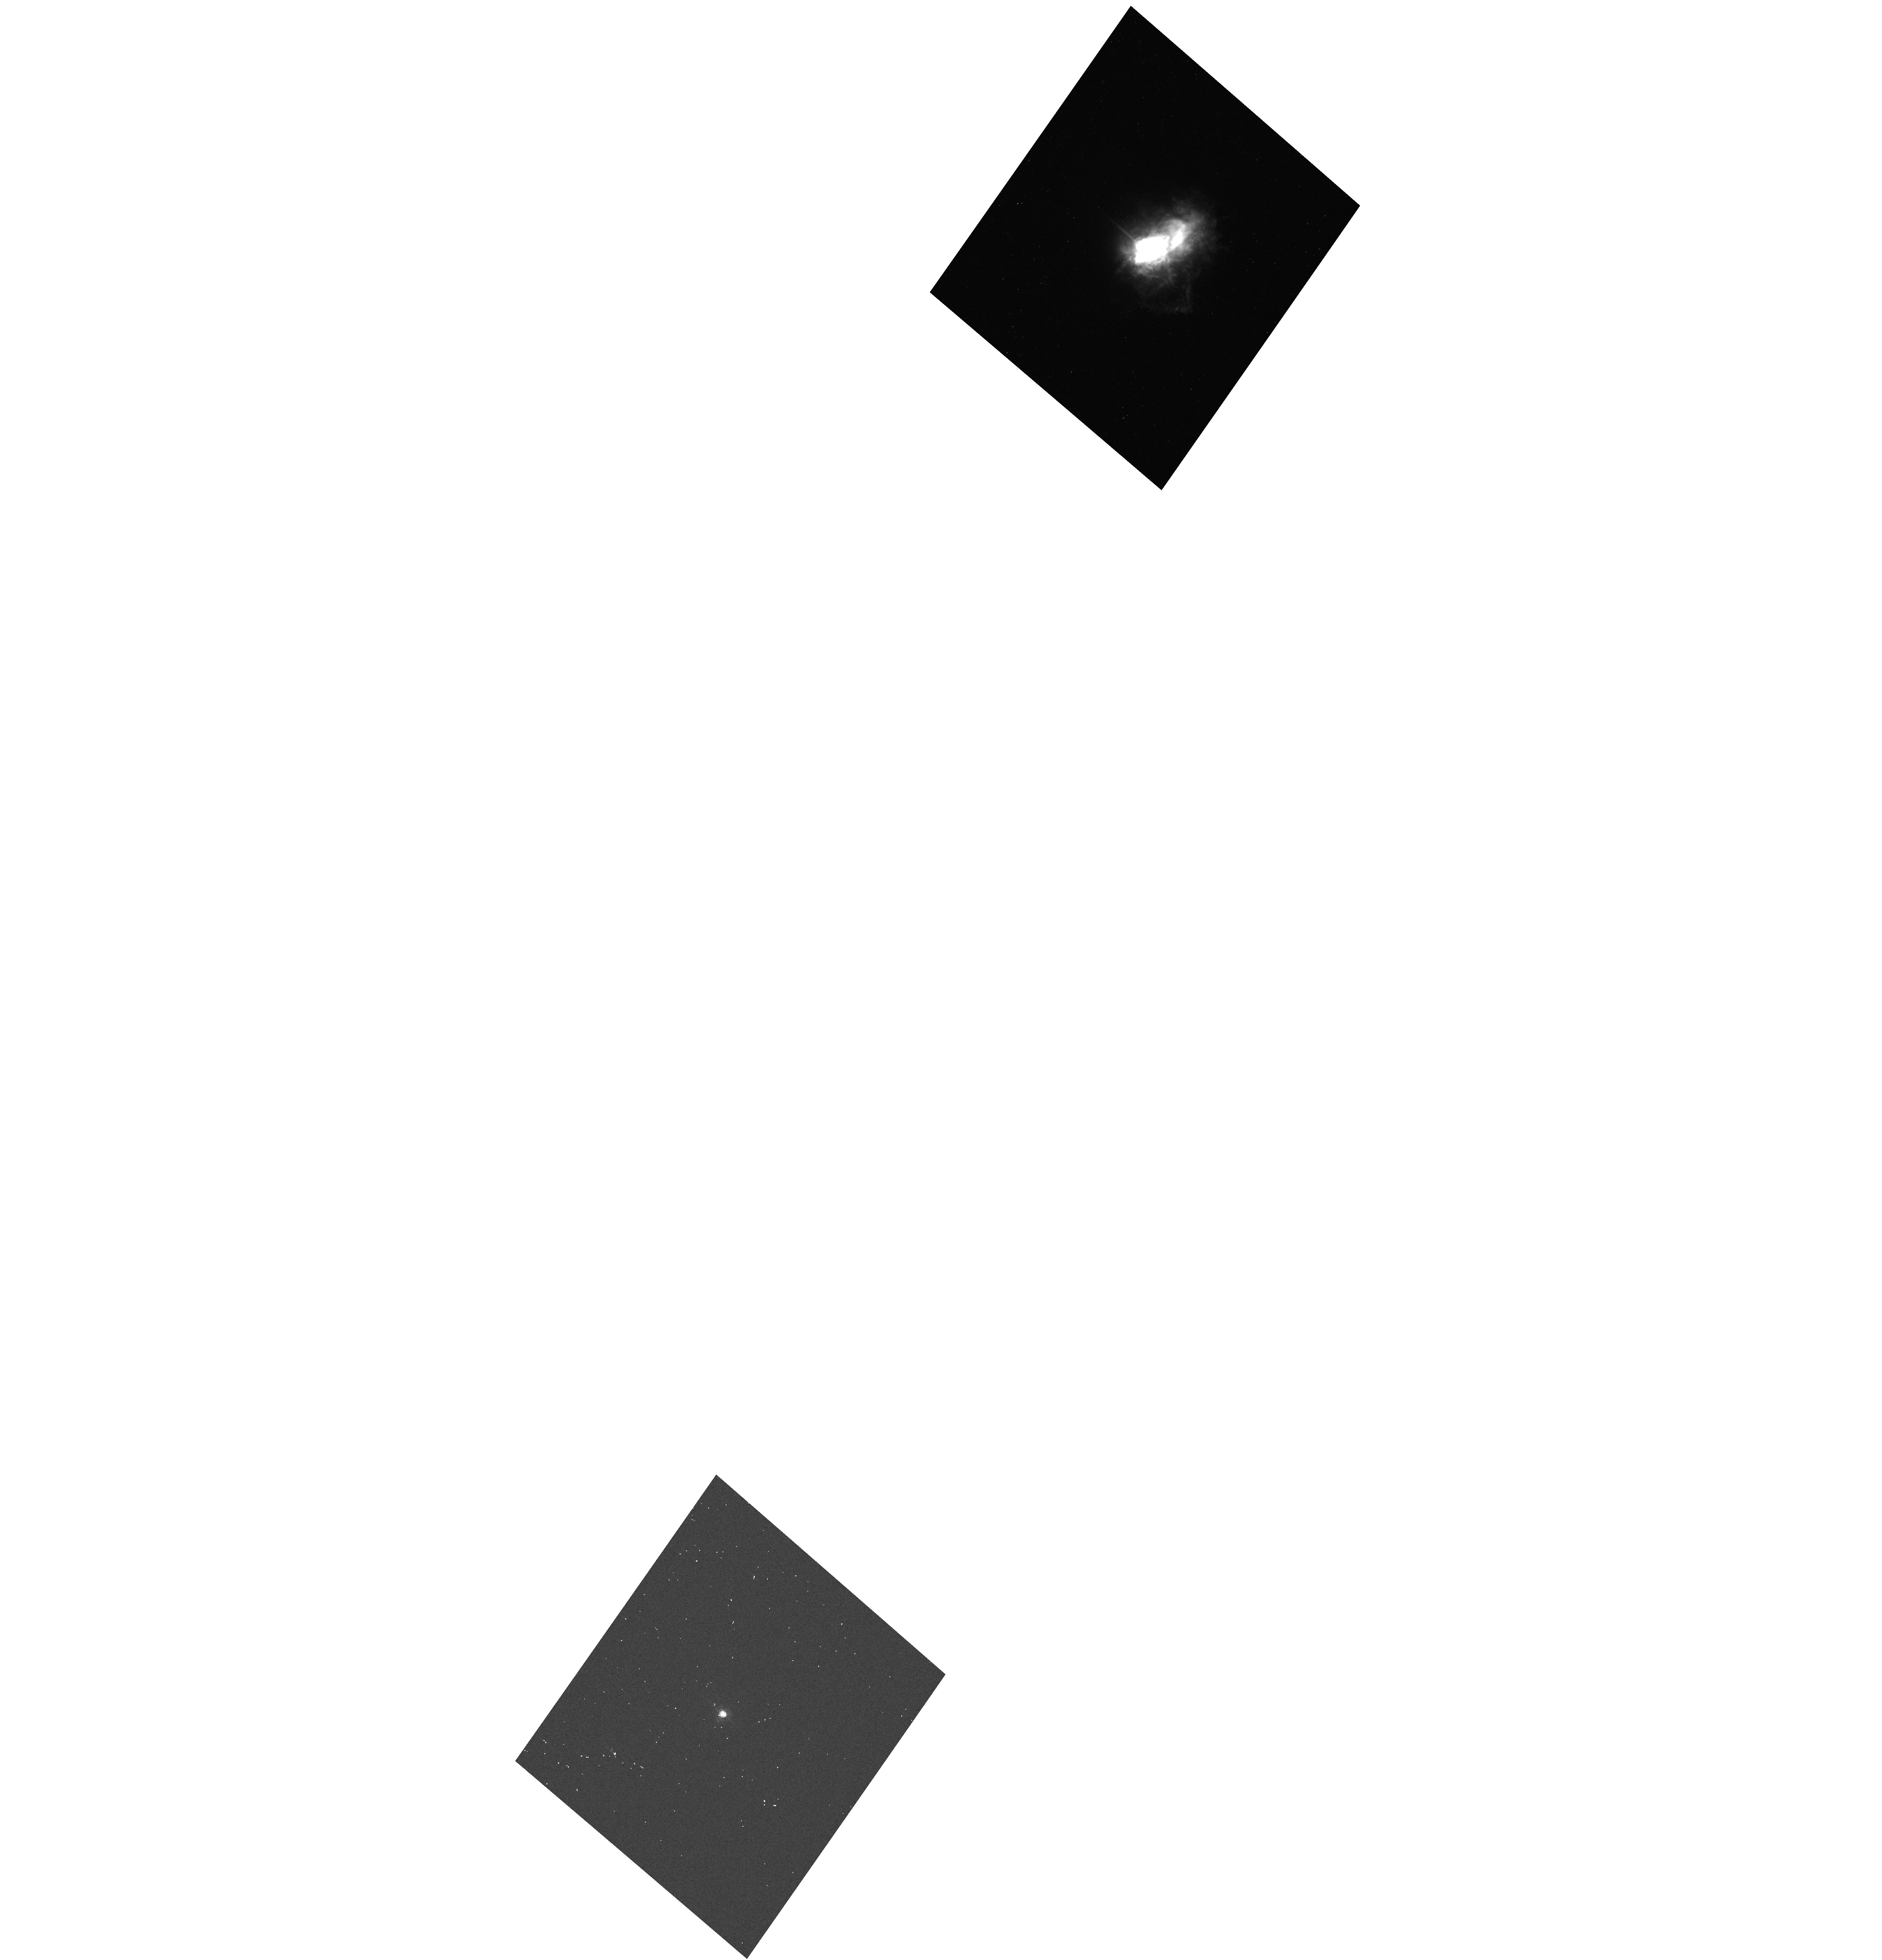
Target: HD58061
Instrument: ACS/HRC
Filter: F550M
Exposure: 1 min
Observation ID: hst_10262_02_acs_hrc_f550m-pol60v_j8yr02

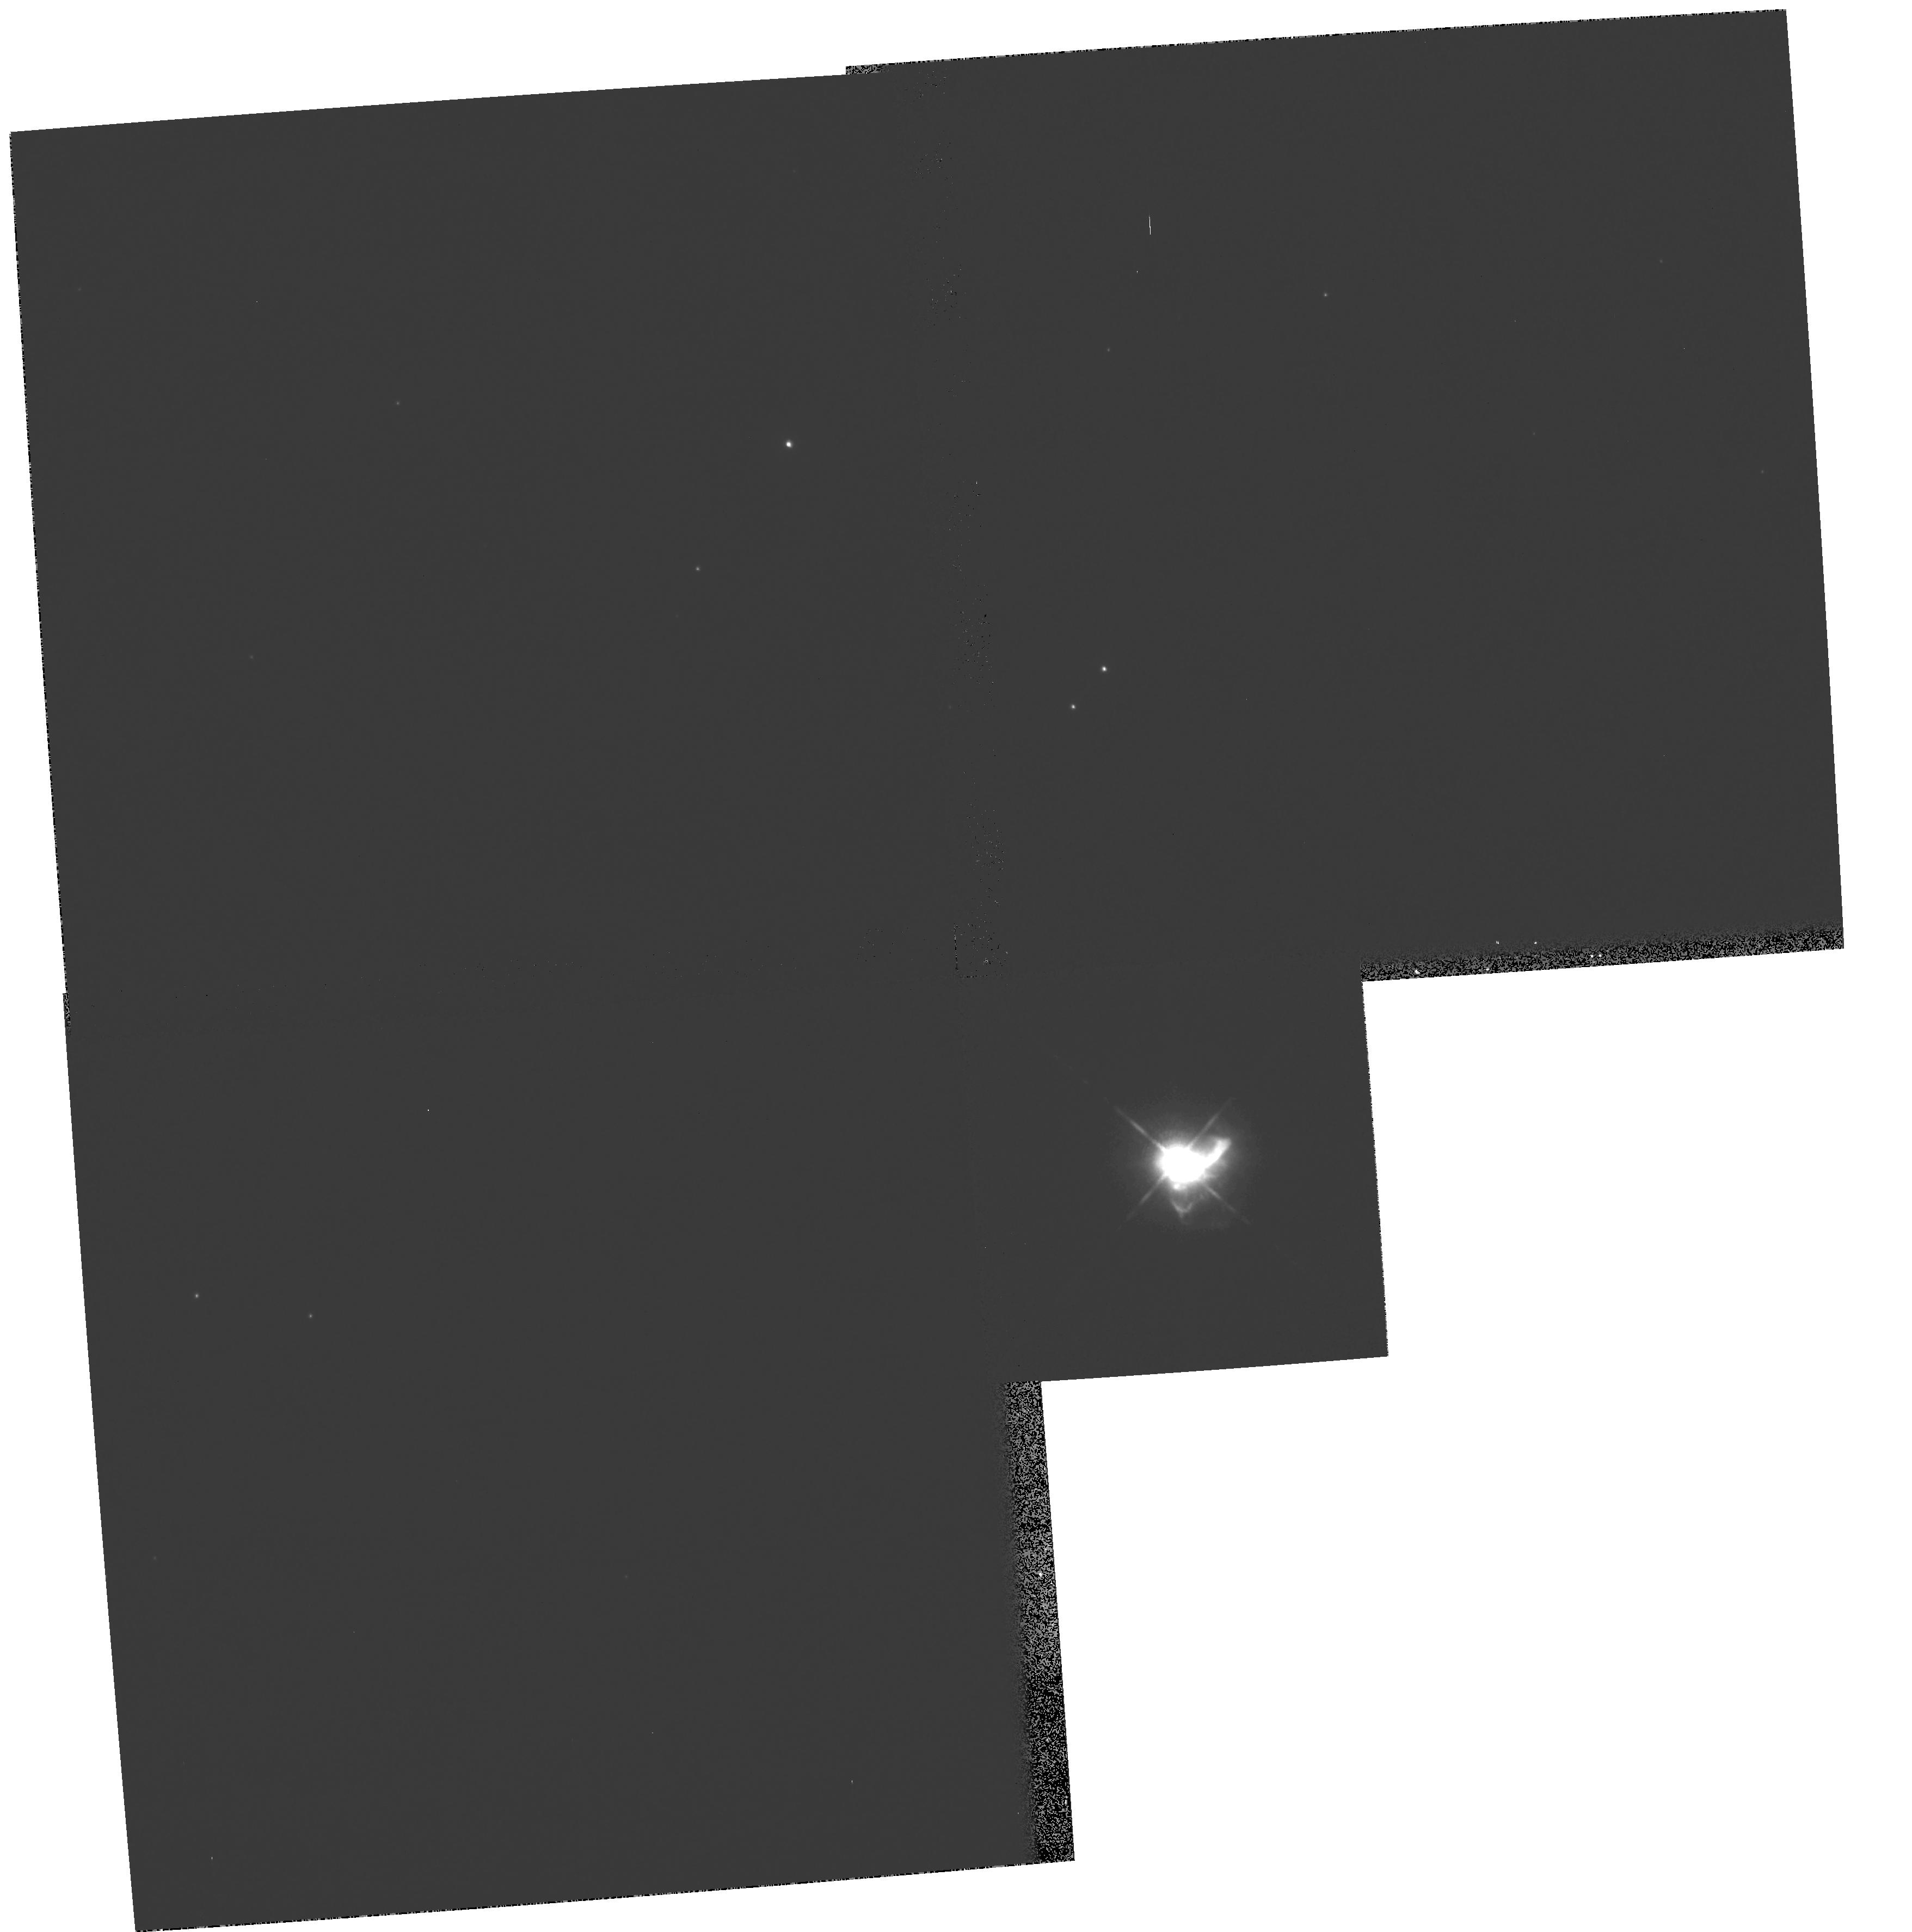
Target: HD58061
Instrument: WFPC2/PC
Filter: F1042M
Exposure: 2 min
Observation ID: hst_10262_01_wfpc2_pc_f1042m_u8yr01

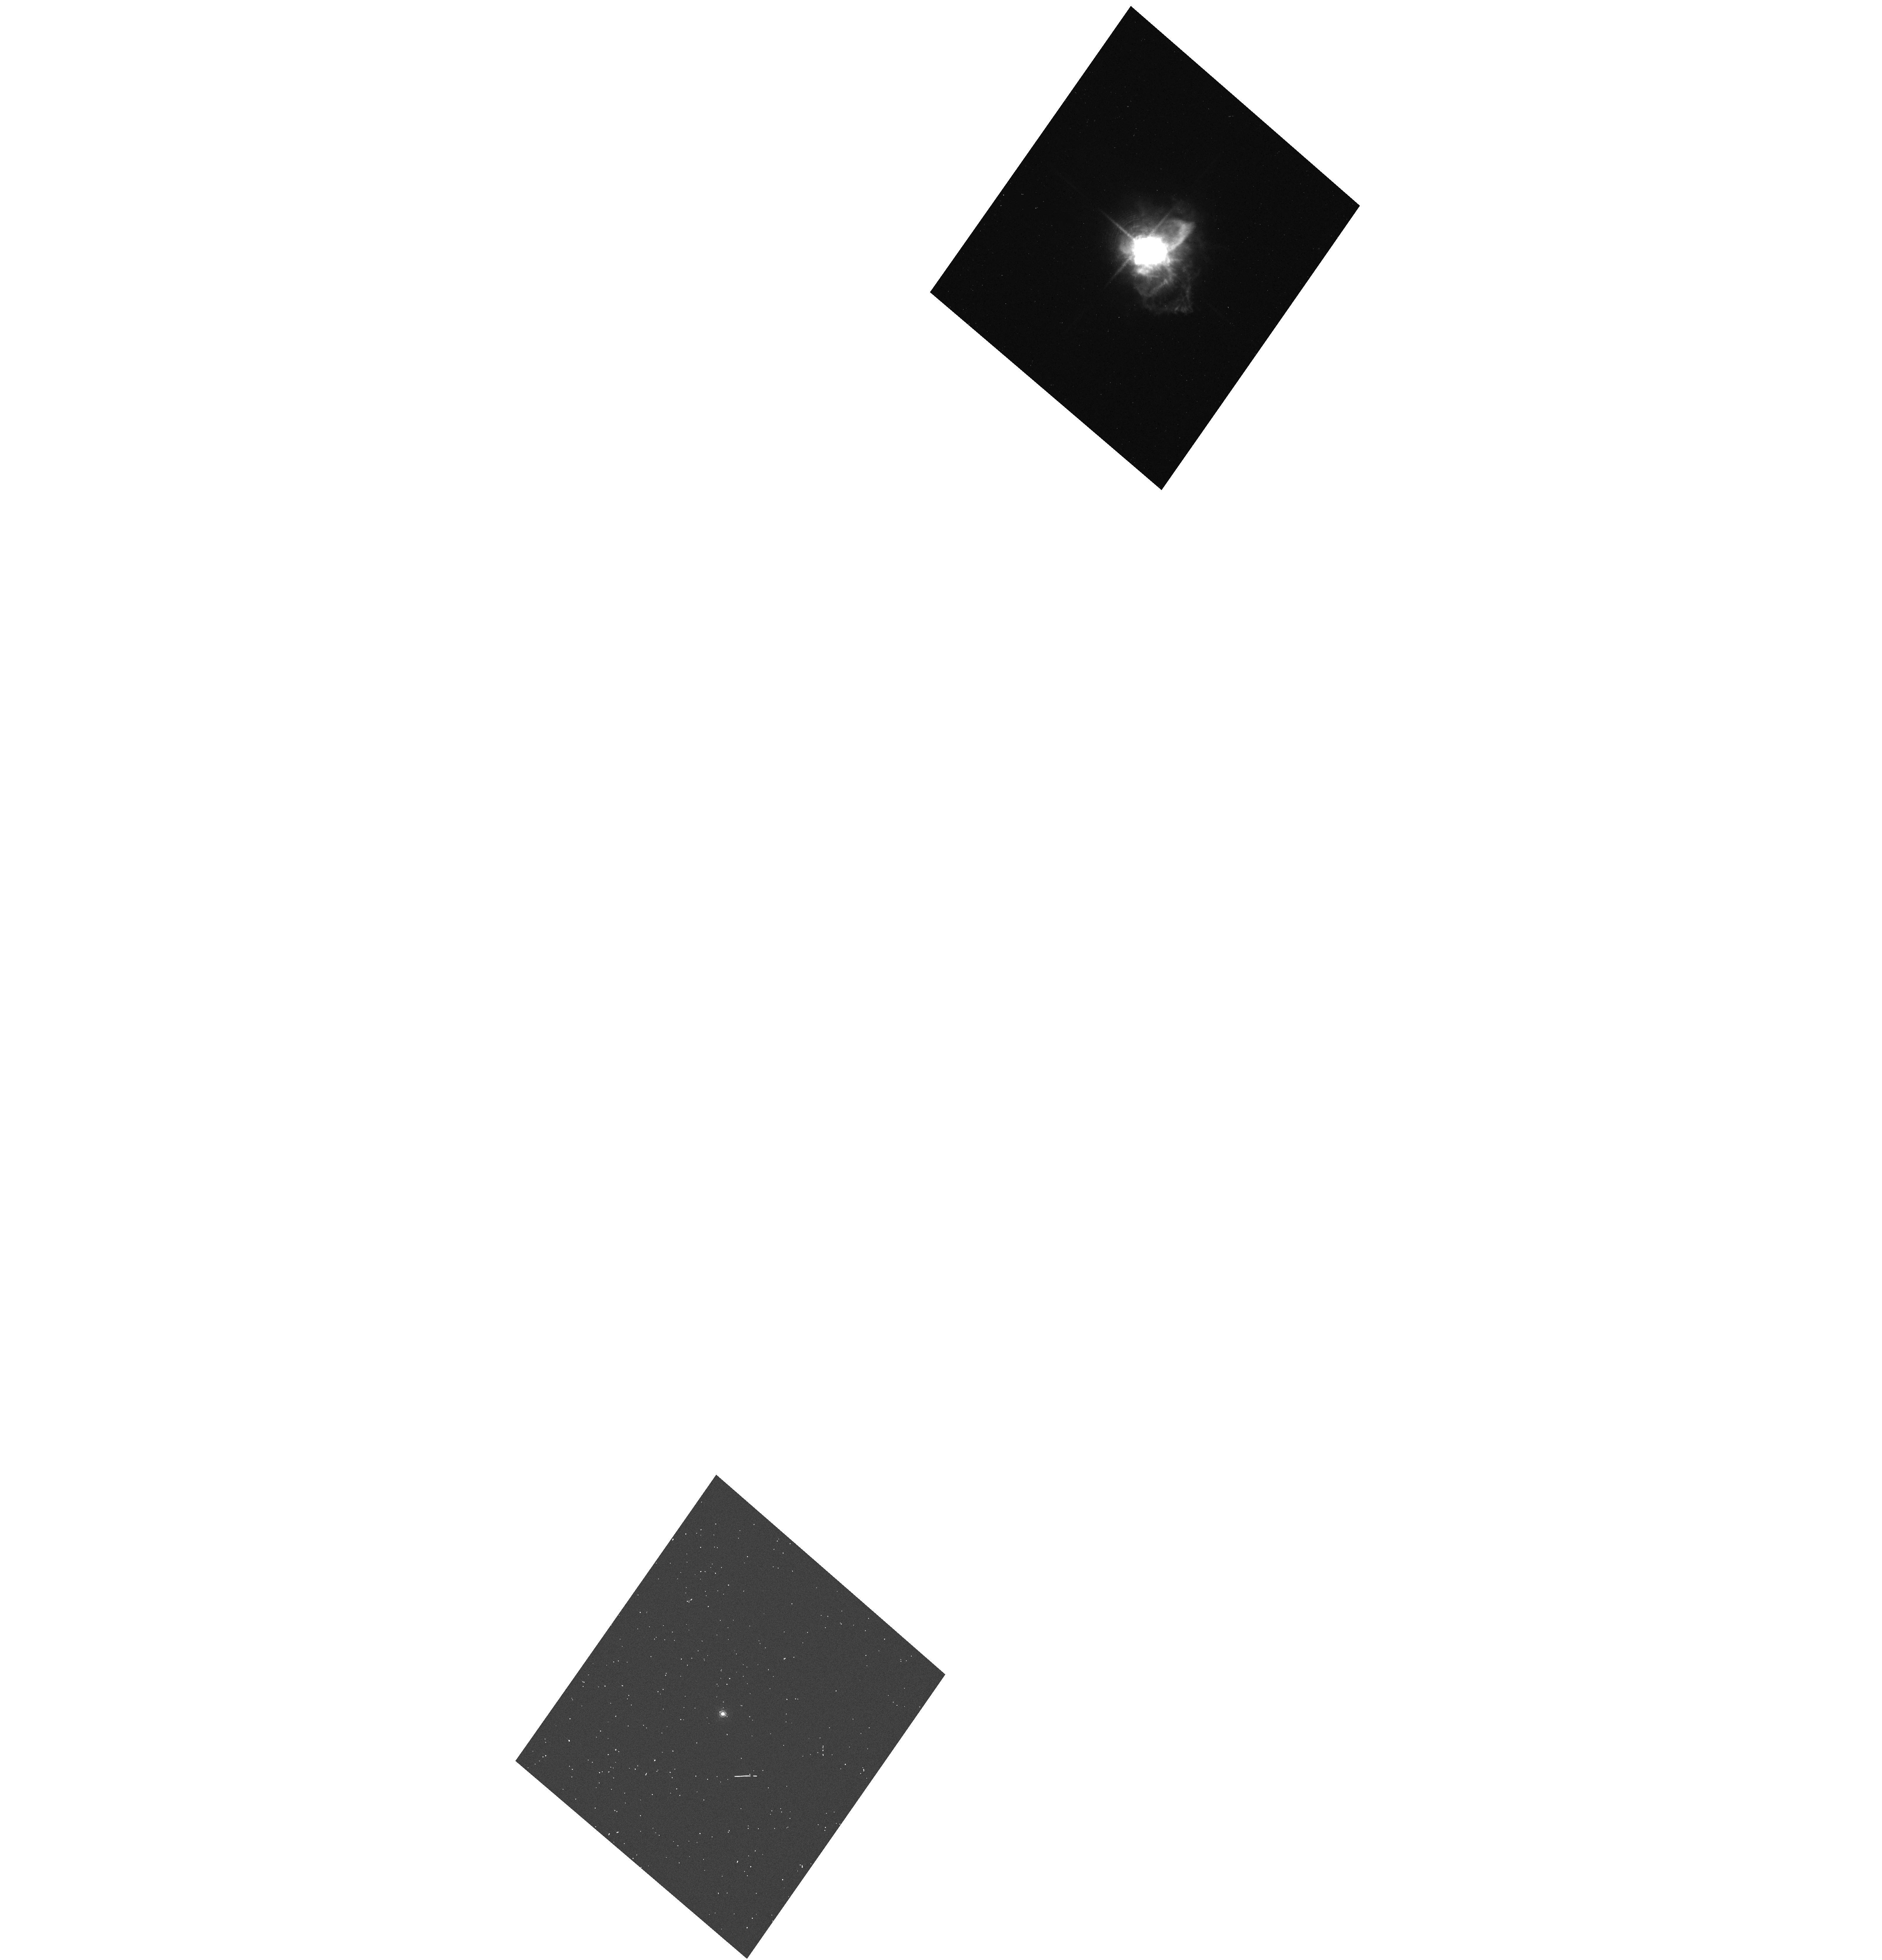
Target: HD58061
Instrument: ACS/HRC
Filter: F658N
Exposure: 4 min
Observation ID: hst_10262_02_acs_hrc_f658n-pol120v_j8yr02

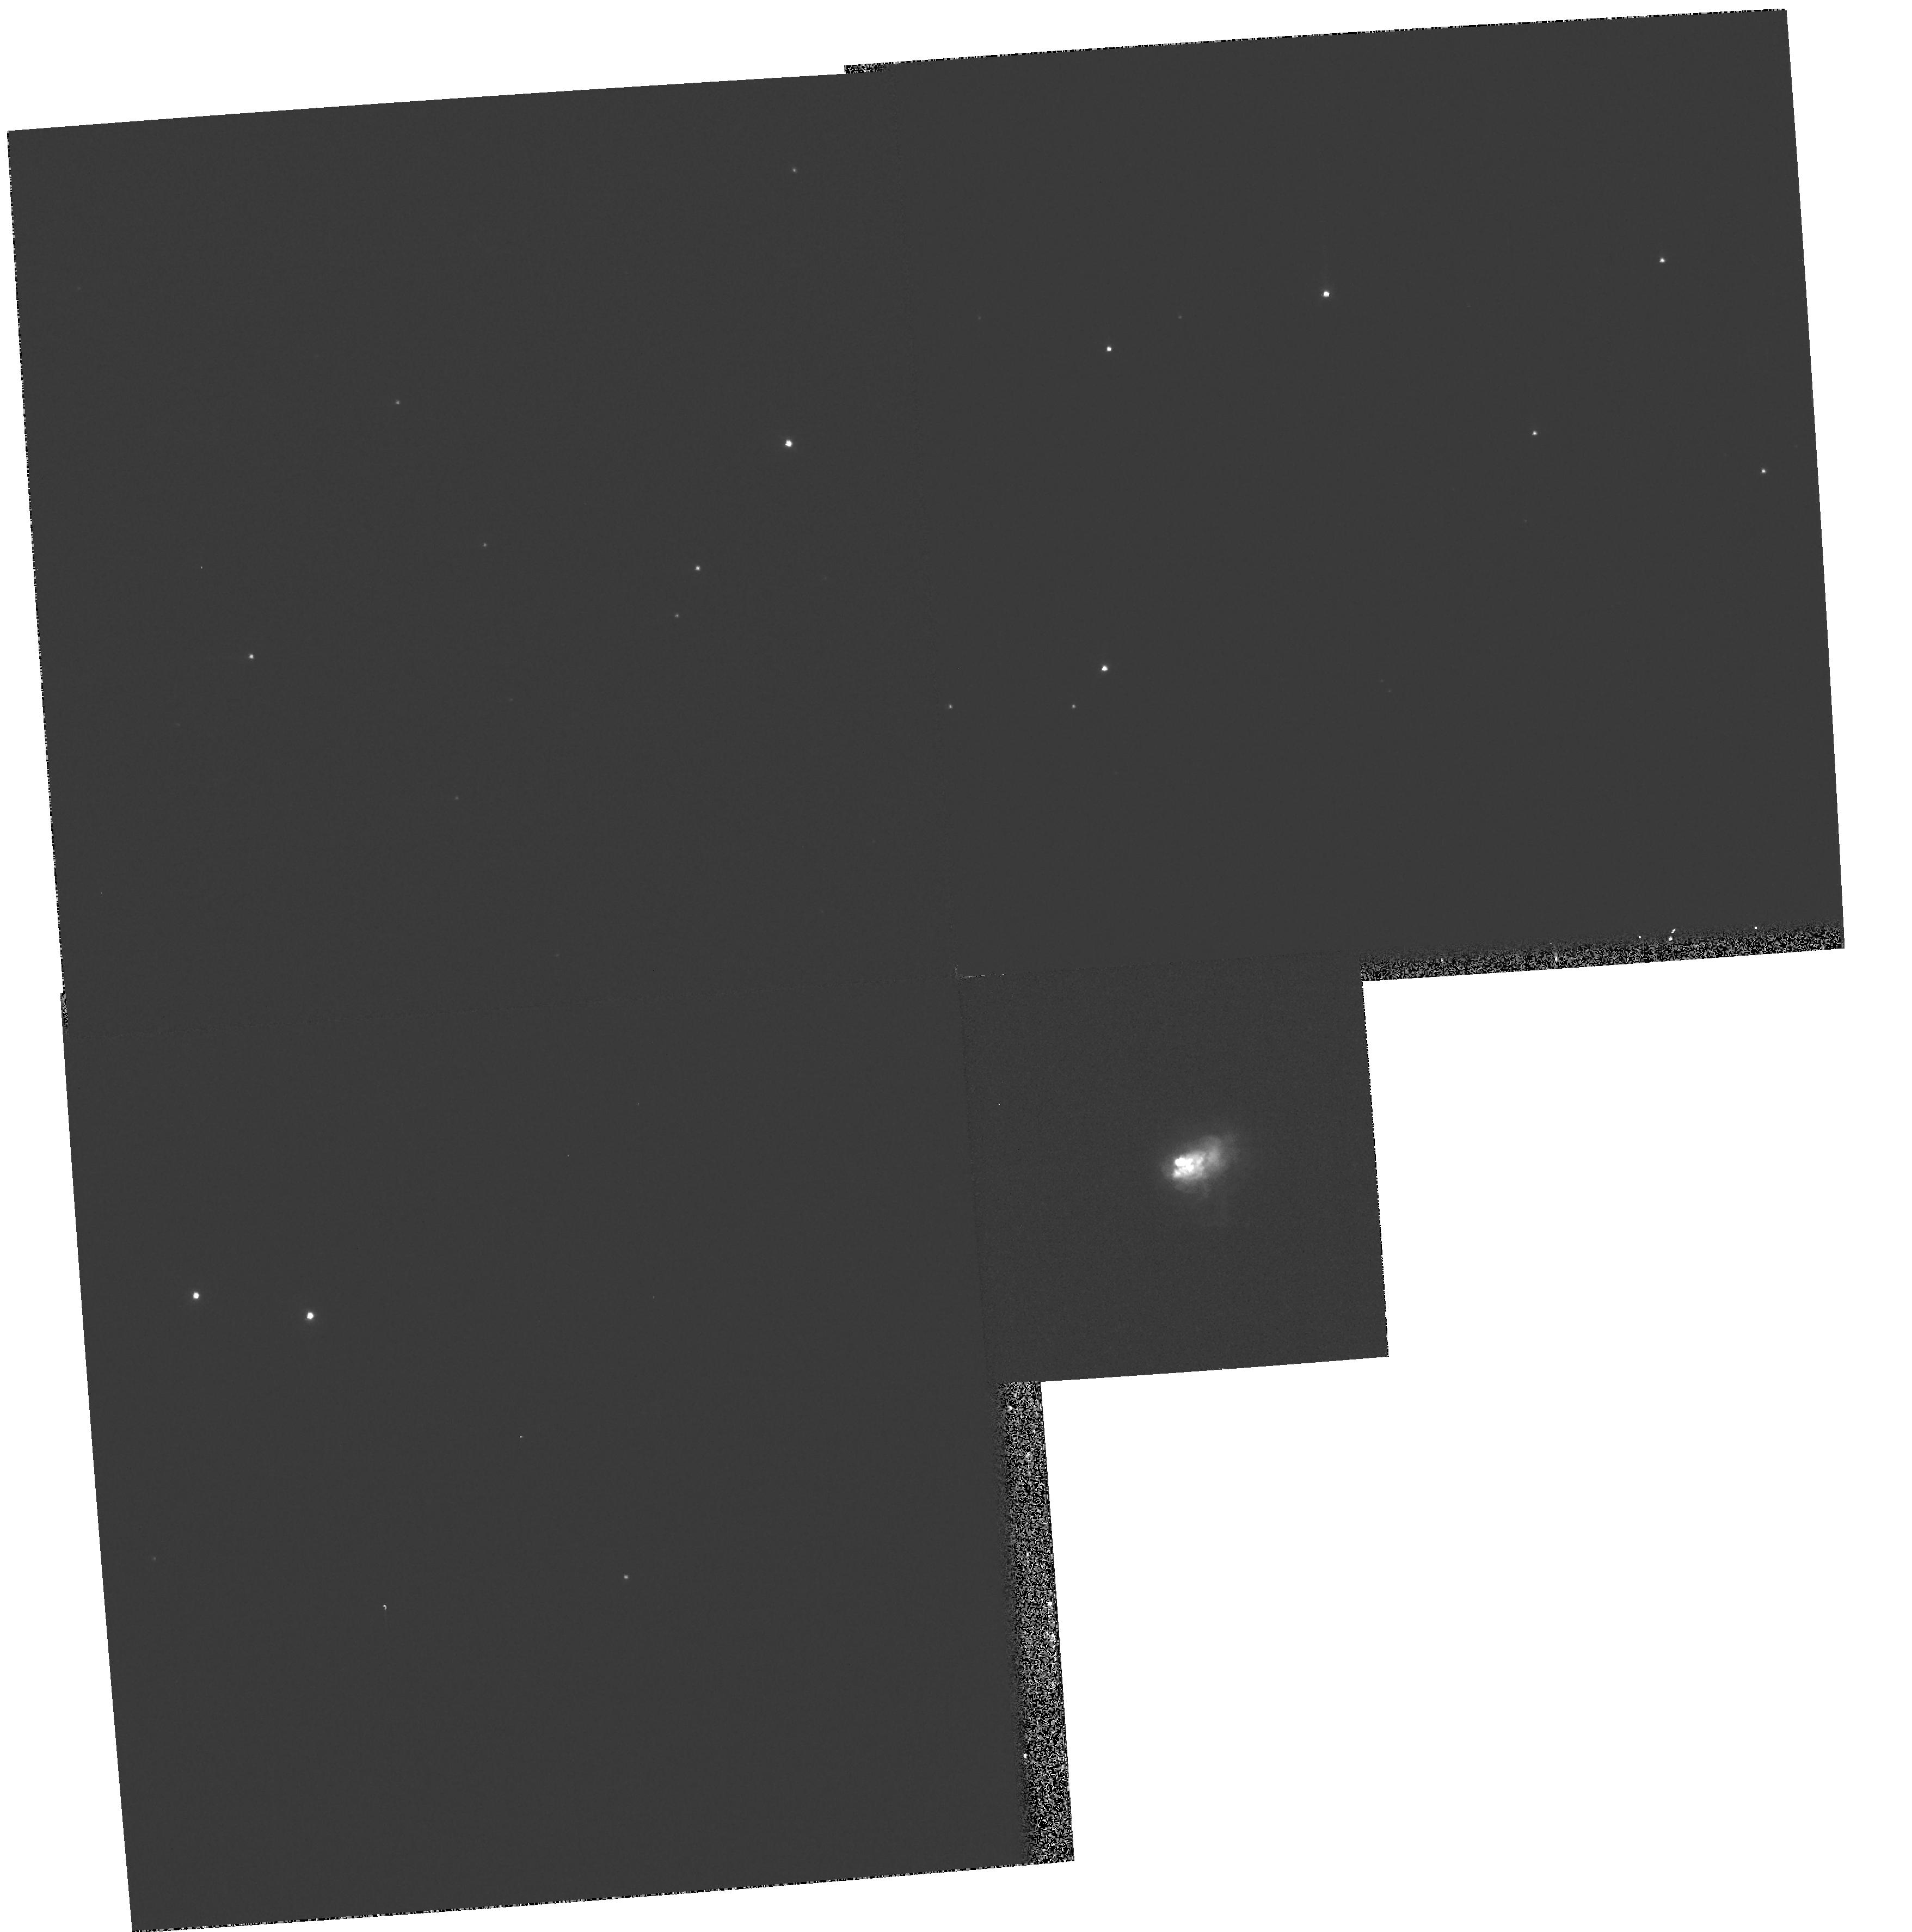
Target: HD58061
Instrument: WFPC2/PC
Filter: F410M
Exposure: 3 min
Observation ID: hst_10262_01_wfpc2_pc_f410m_u8yr01

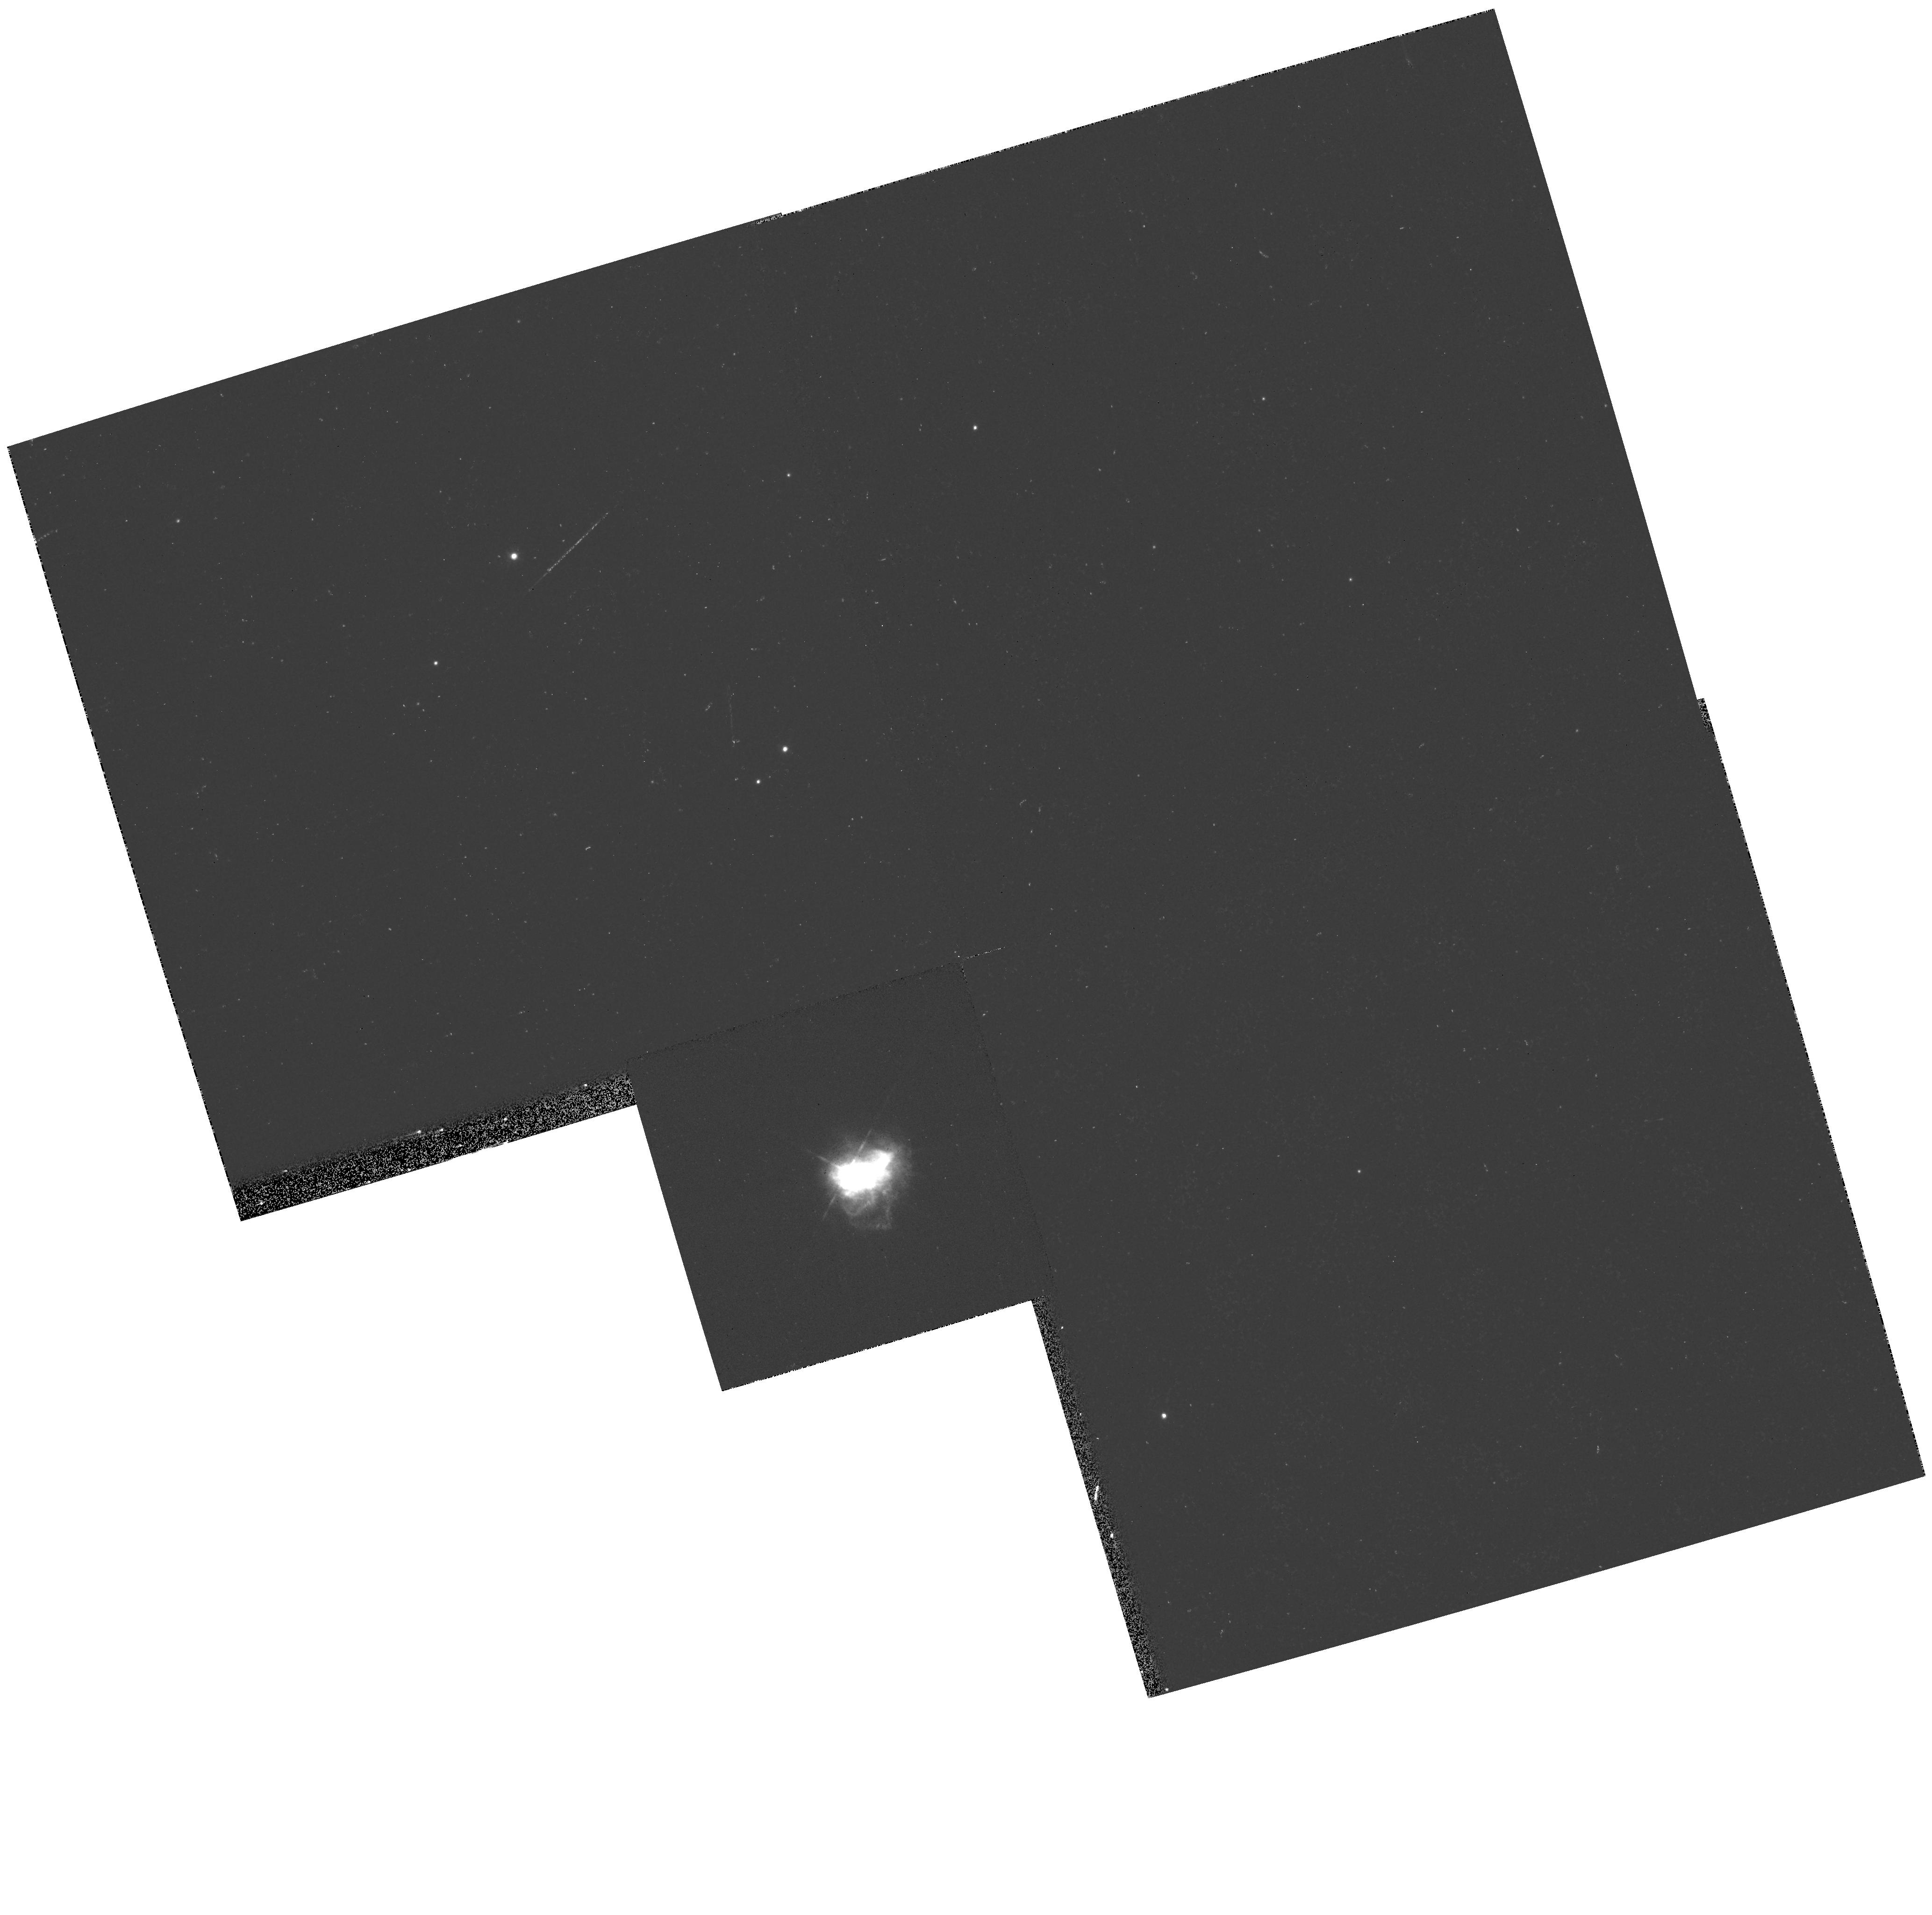
Target: HD58061
Instrument: WFPC2/PC
Filter: F656N
Exposure: 1 min
Observation ID: hst_10262_51_wfpc2_pc_f656n_u8yr51

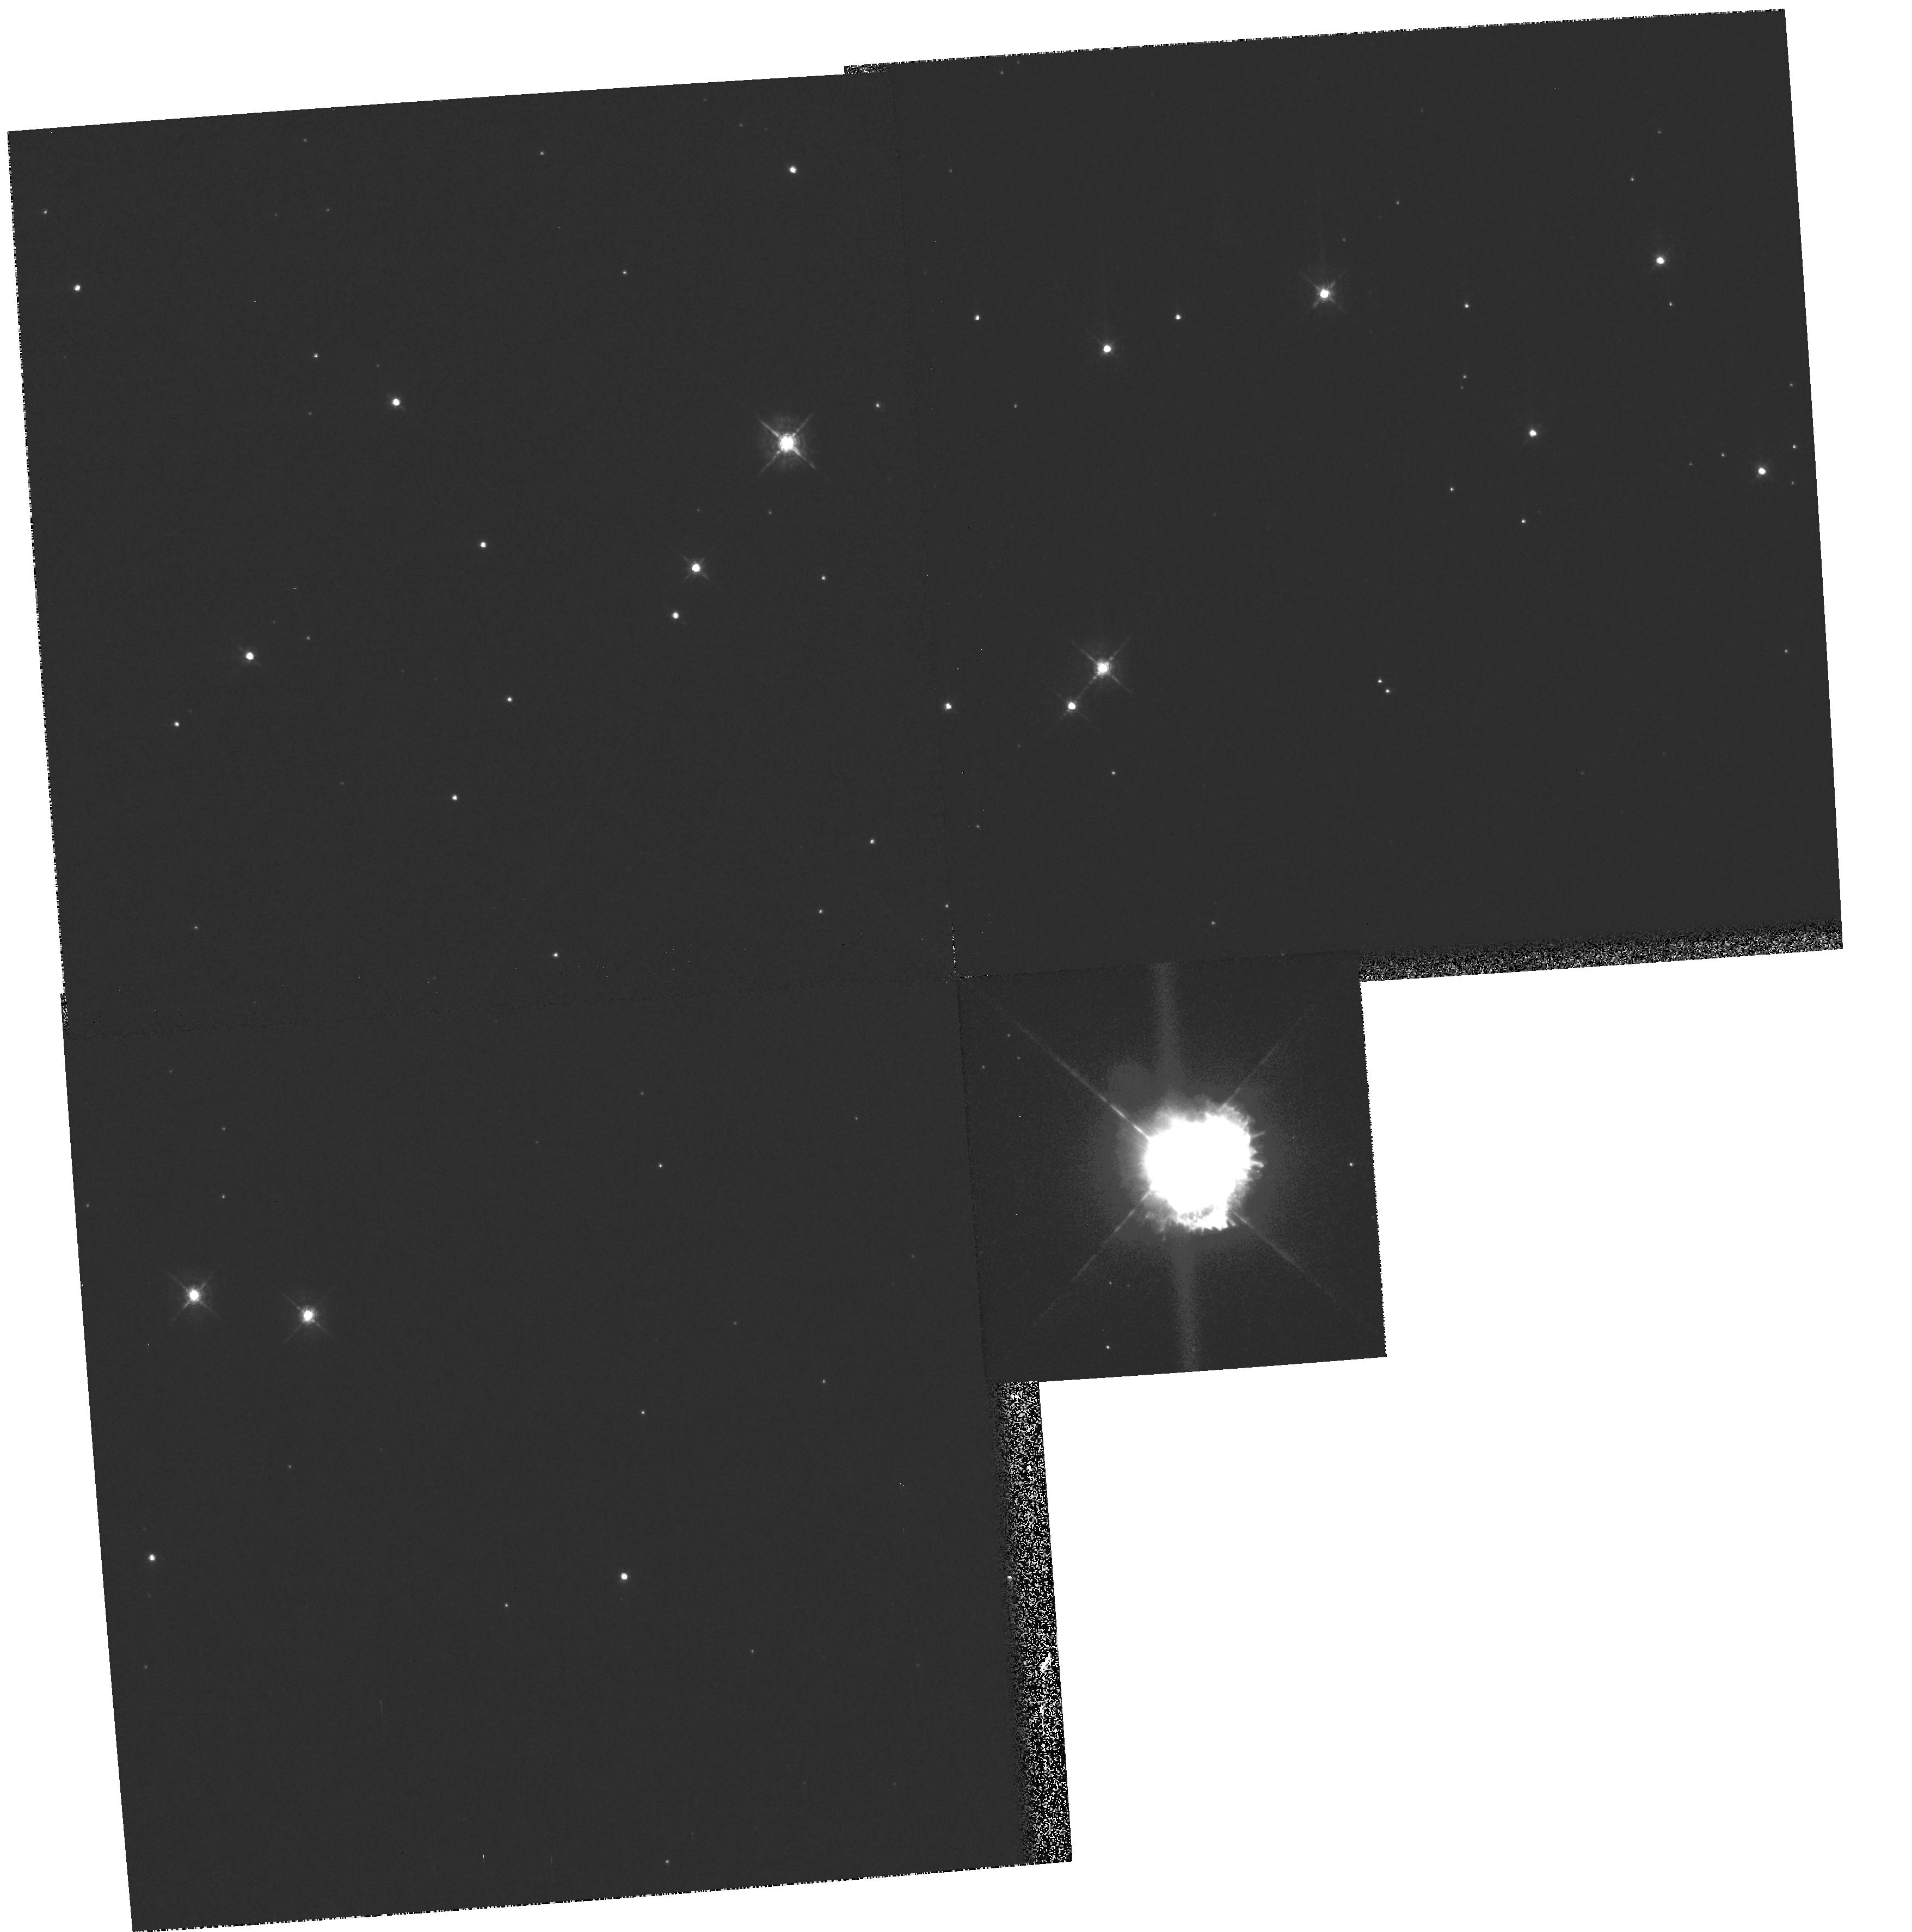
Target: HD58061
Instrument: WFPC2/PC
Filter: F547M
Exposure: 3 min
Observation ID: hst_10262_01_wfpc2_pc_f547m_u8yr01

The 3D Morphology of the Extreme Red Supergiant VY CMa (PI: Humphreys, Roberta M.)

The extreme RSG and powerful OH/IR source VY CMa is surrounded by an asymmetric reflection nebula dominated by a prominent nebulous arc, bright filamentary arcs, and several clumps of dusty knots that are evidence for multiple and asymmetric mass loss events. Our groundbased velocities show that these structures are kinematically distinct from the gneral flow of the diffuse gas and may be directional. We have speculated that these arcs and knots may be caused by localized activity on the star involving convection and possibly magnetic fields analogous to lower mass stars. If correct this would have important implications for the causes of high mass loss events in evolved massive stars. Fortunately, VY CMa provides us with an opportunity to learn more about its possible mass loss mechanisms and history from the morphology of its ejecta. We propose to use polarimetry and second epoch images combined with our radial velocities to map the morphology of the nebula and the discrete structures embedded in it.